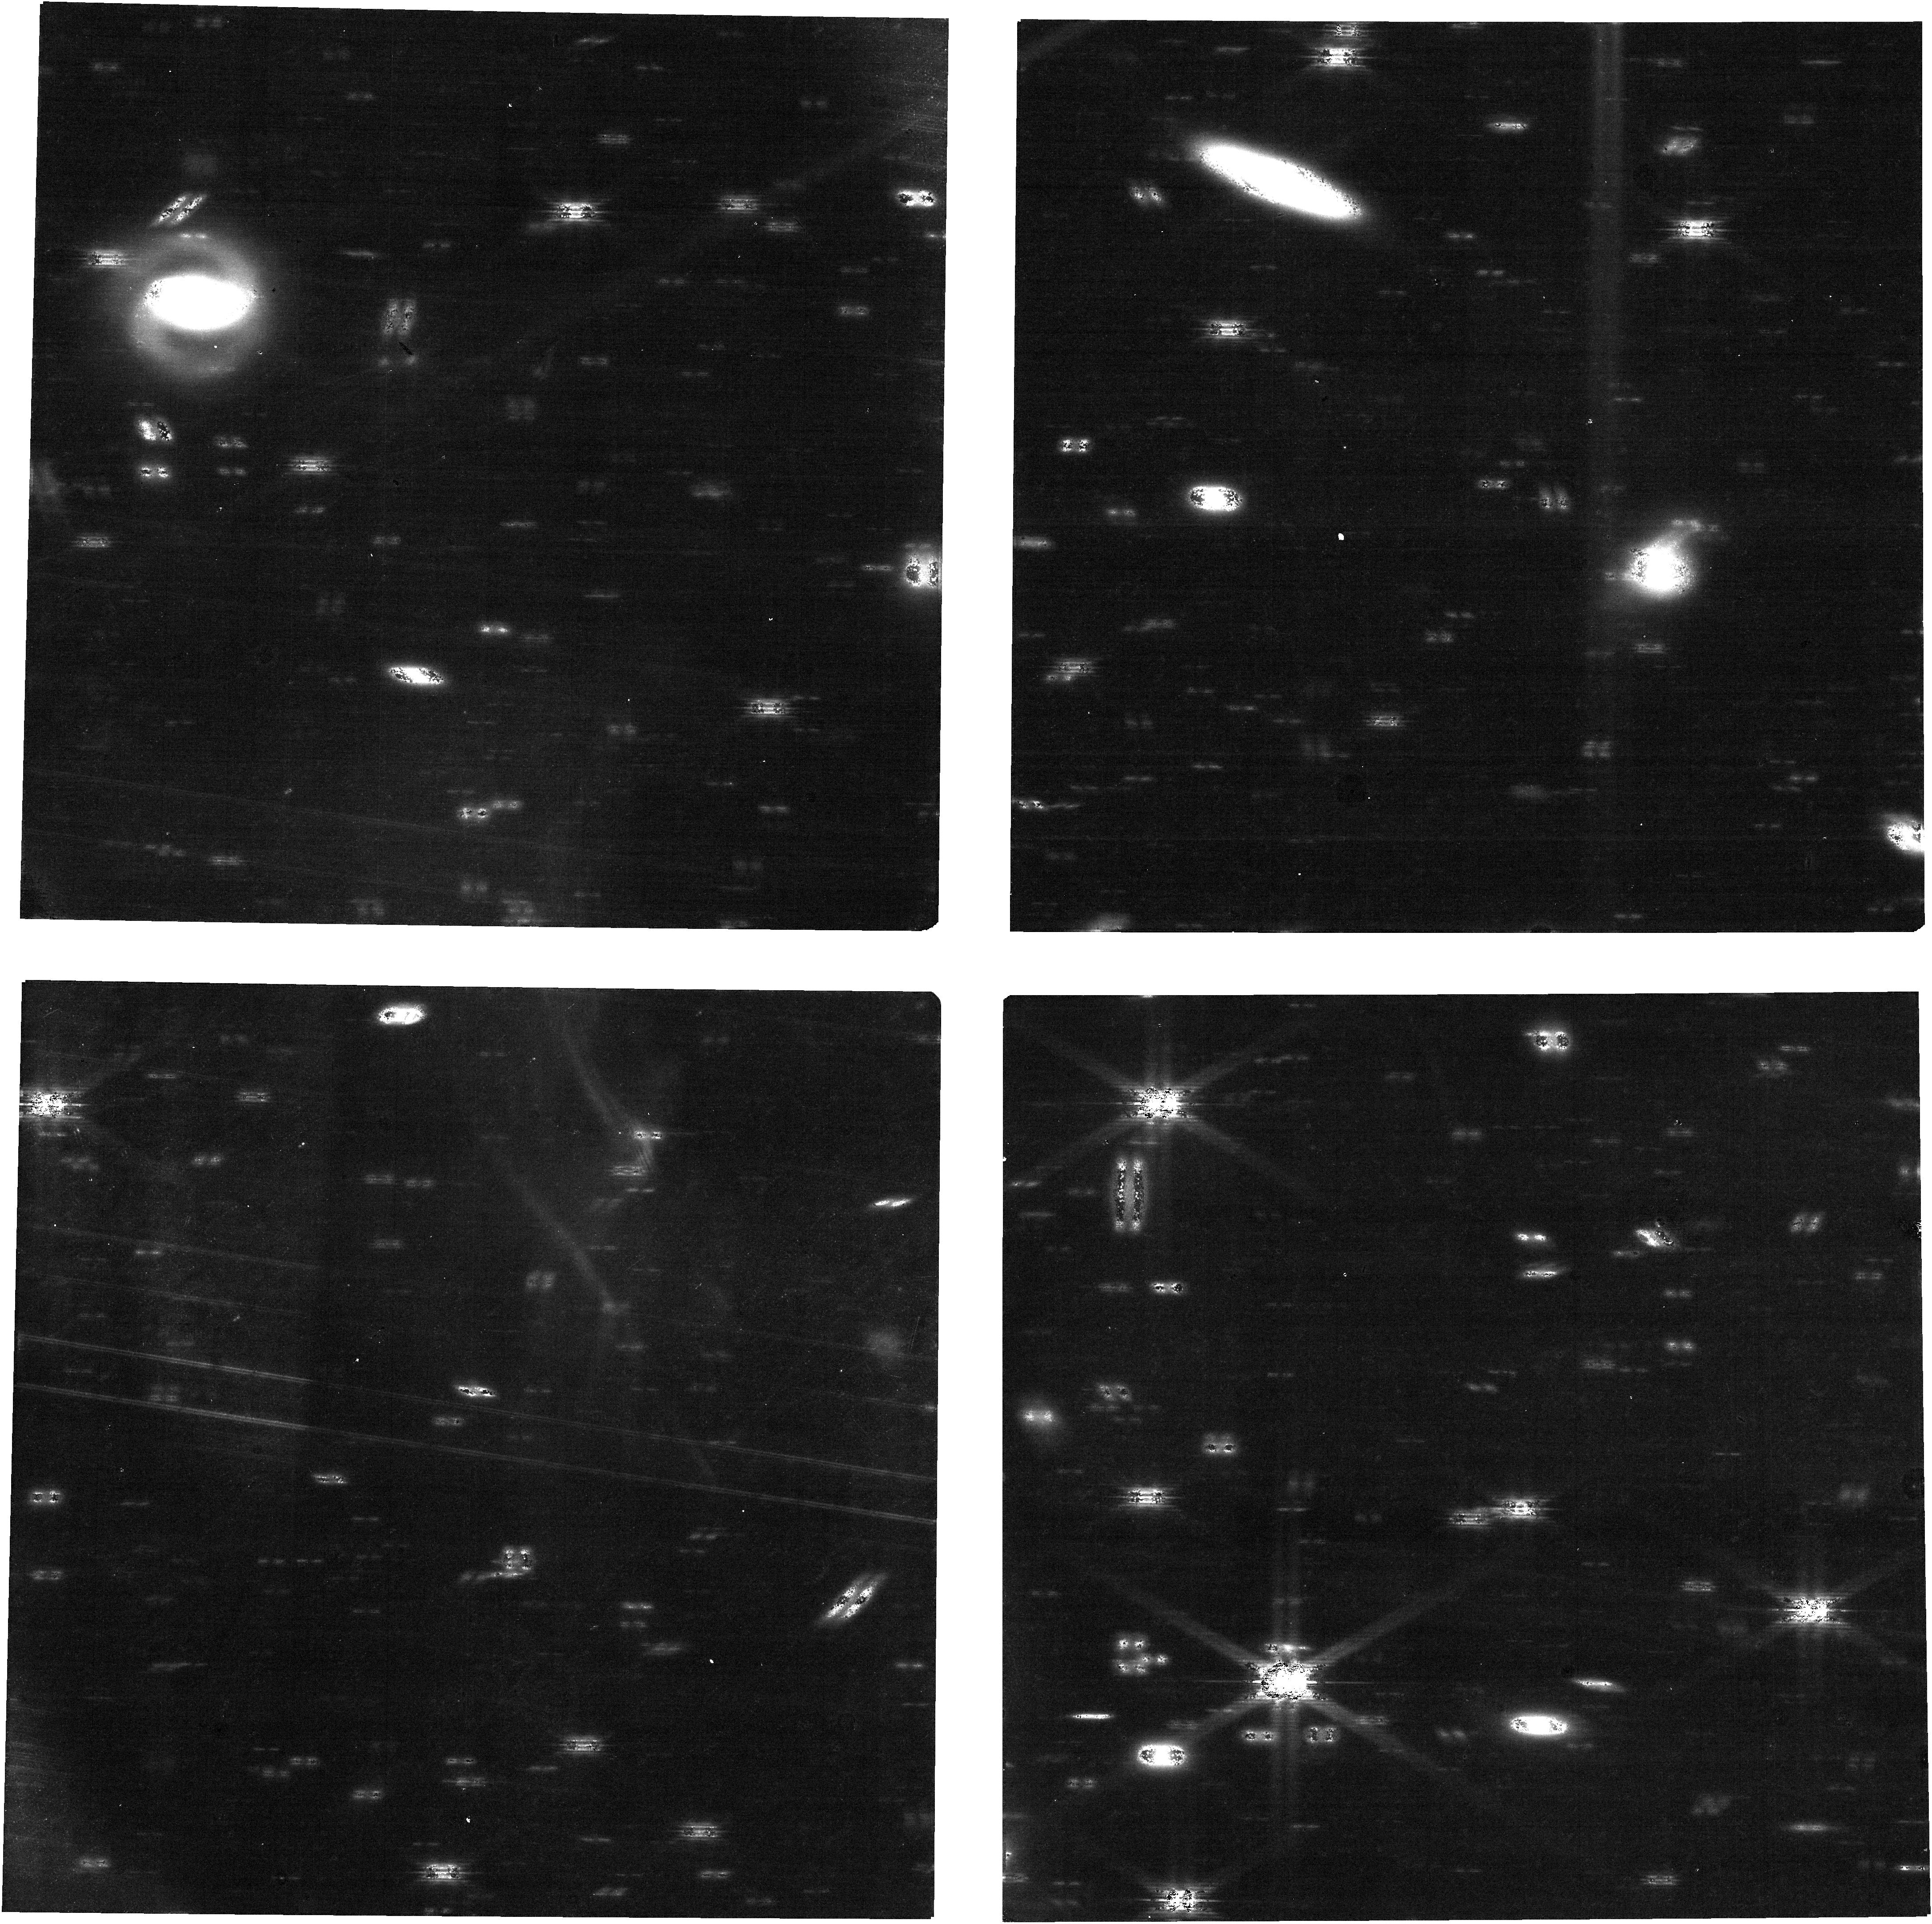
Target: HALE-BOPP
Instrument: NIRCAM
Filter: F182M
Exposure: 35 min
Observation ID: jw02127-o001_t001_nircam_clear-f182m

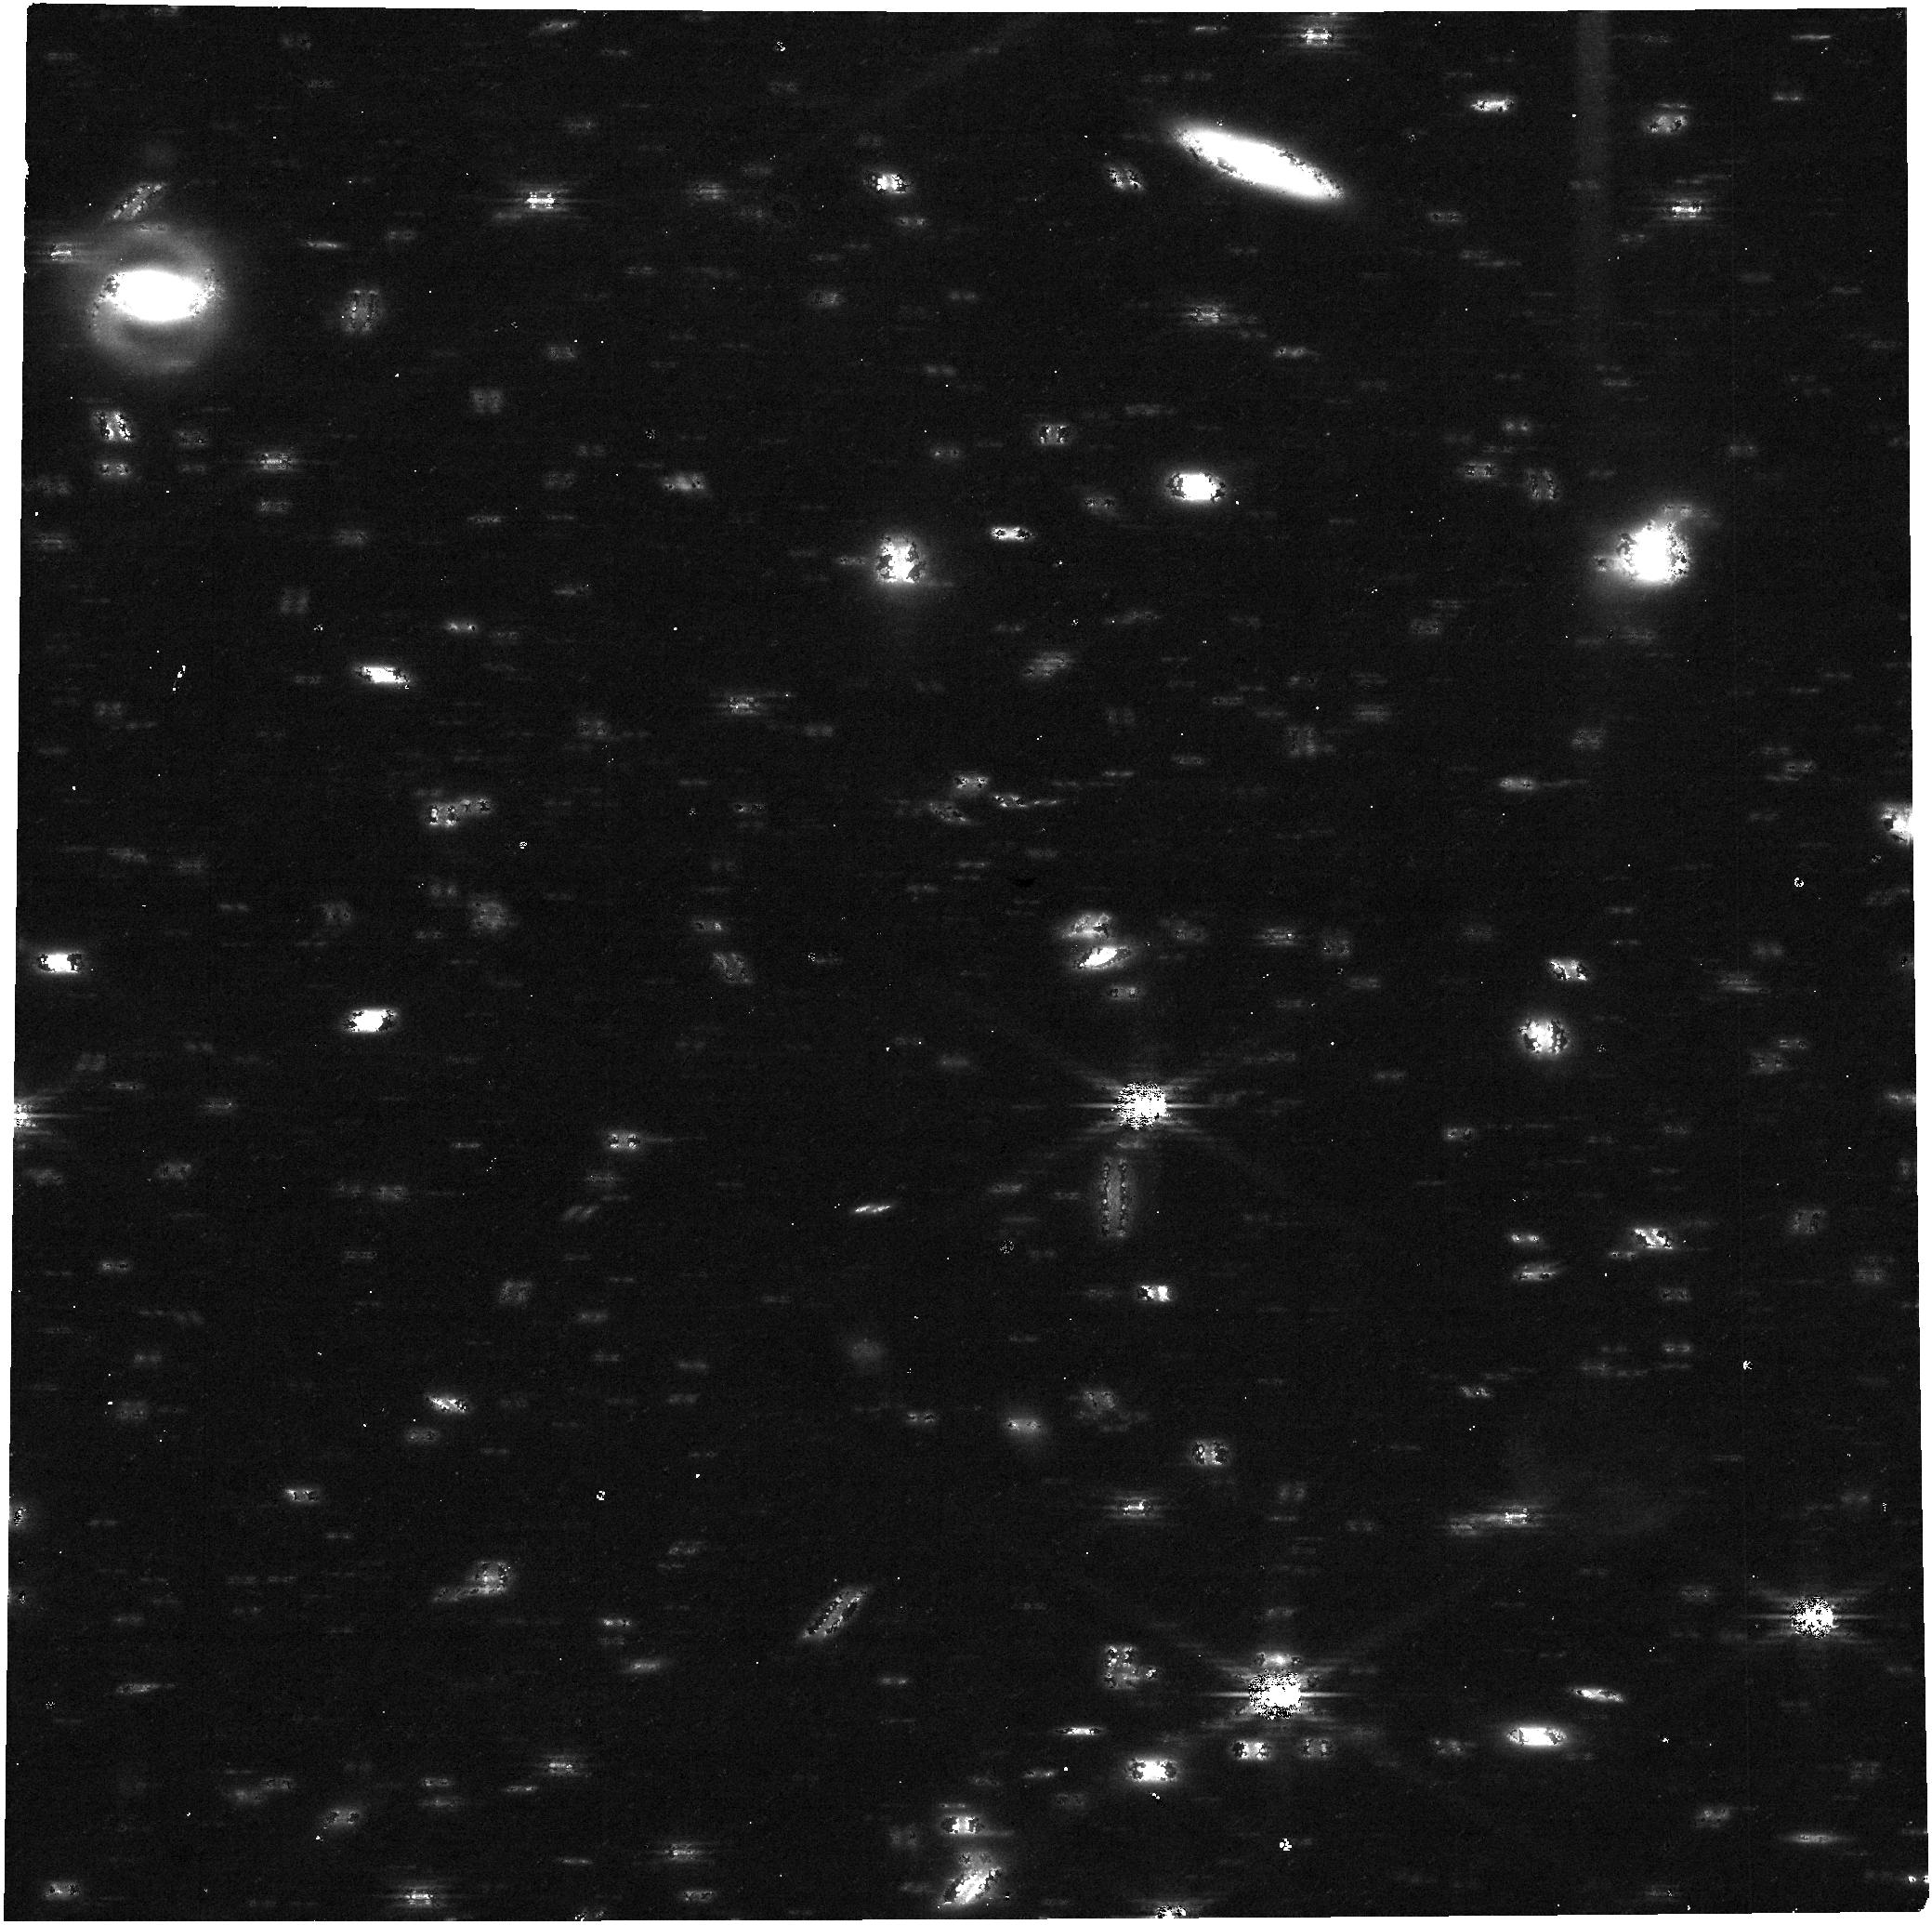
Target: HALE-BOPP
Instrument: NIRCAM
Filter: F360M
Exposure: 35 min
Observation ID: jw02127-o001_t001_nircam_clear-f360m

Frozen Oort Cloud Comet Hale-Bopp (PI: Kelley, Michael S)

We propose to observe the Great Comet C/1995 O1 (Hale-Bopp) at 46 au from the Sun, distances where many surface ices are thermally stable. With a modest 11.2 hr program, a near-infrared spectrum can be obtained, providing key physical information on the composition of cold cometary surfaces. This wavelength range contains diagnostic spectral features from water, CO2, and methanol ice. Such data would enable studies of cometary volatiles in a unique context: on the surface of an Oort cloud comet at distances equivalent to the Kuiper Belt. No other observatory can spectroscopically observe Hale-Bopp in the near-infrared, and no other comet will be observable at this distance in JWST's lifetime. This, and future studies of cometary surfaces with JWST, will lay the groundwork that, together with spacecraft missions to comets, will enable us to assess cometary nuclei under a wide range of physical circumstances.